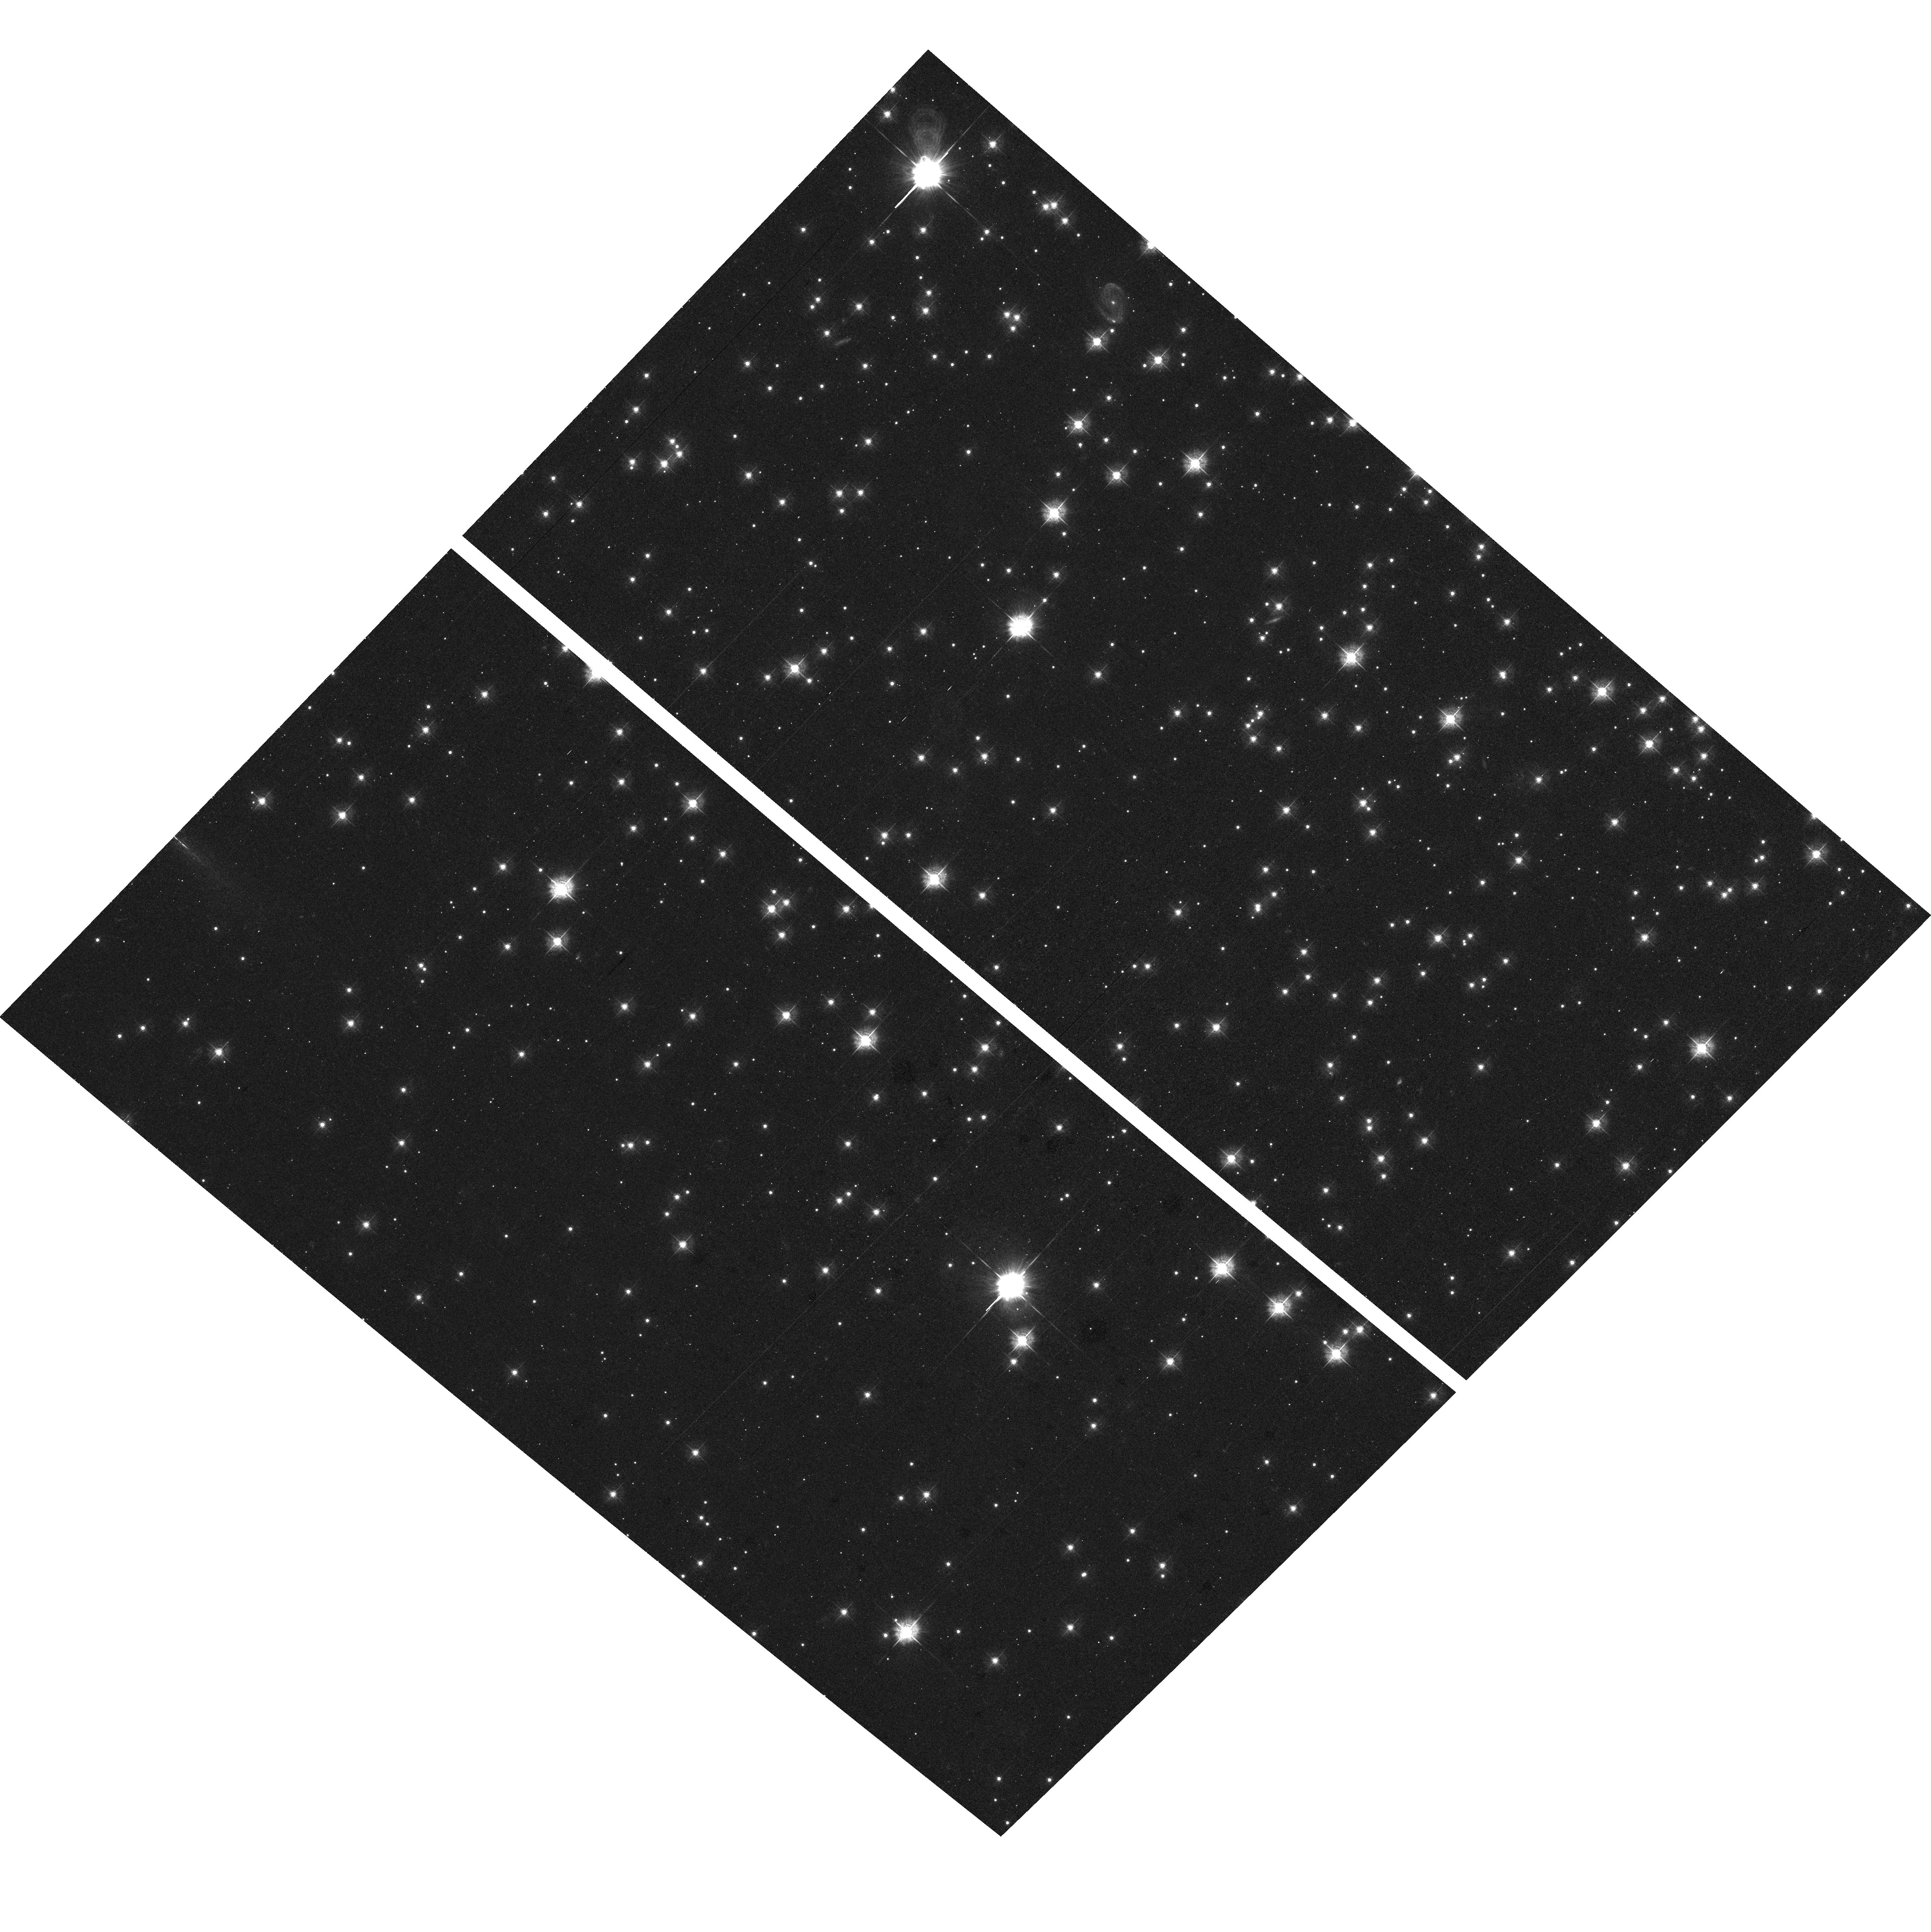
Target: field at RA 290.209°, Dec 37.782°
Instrument: ACS/WFC
Filter: F435W
Exposure: 20 min
Observation ID: hst_9974_21_acs_wfc_f435w_j8qy21

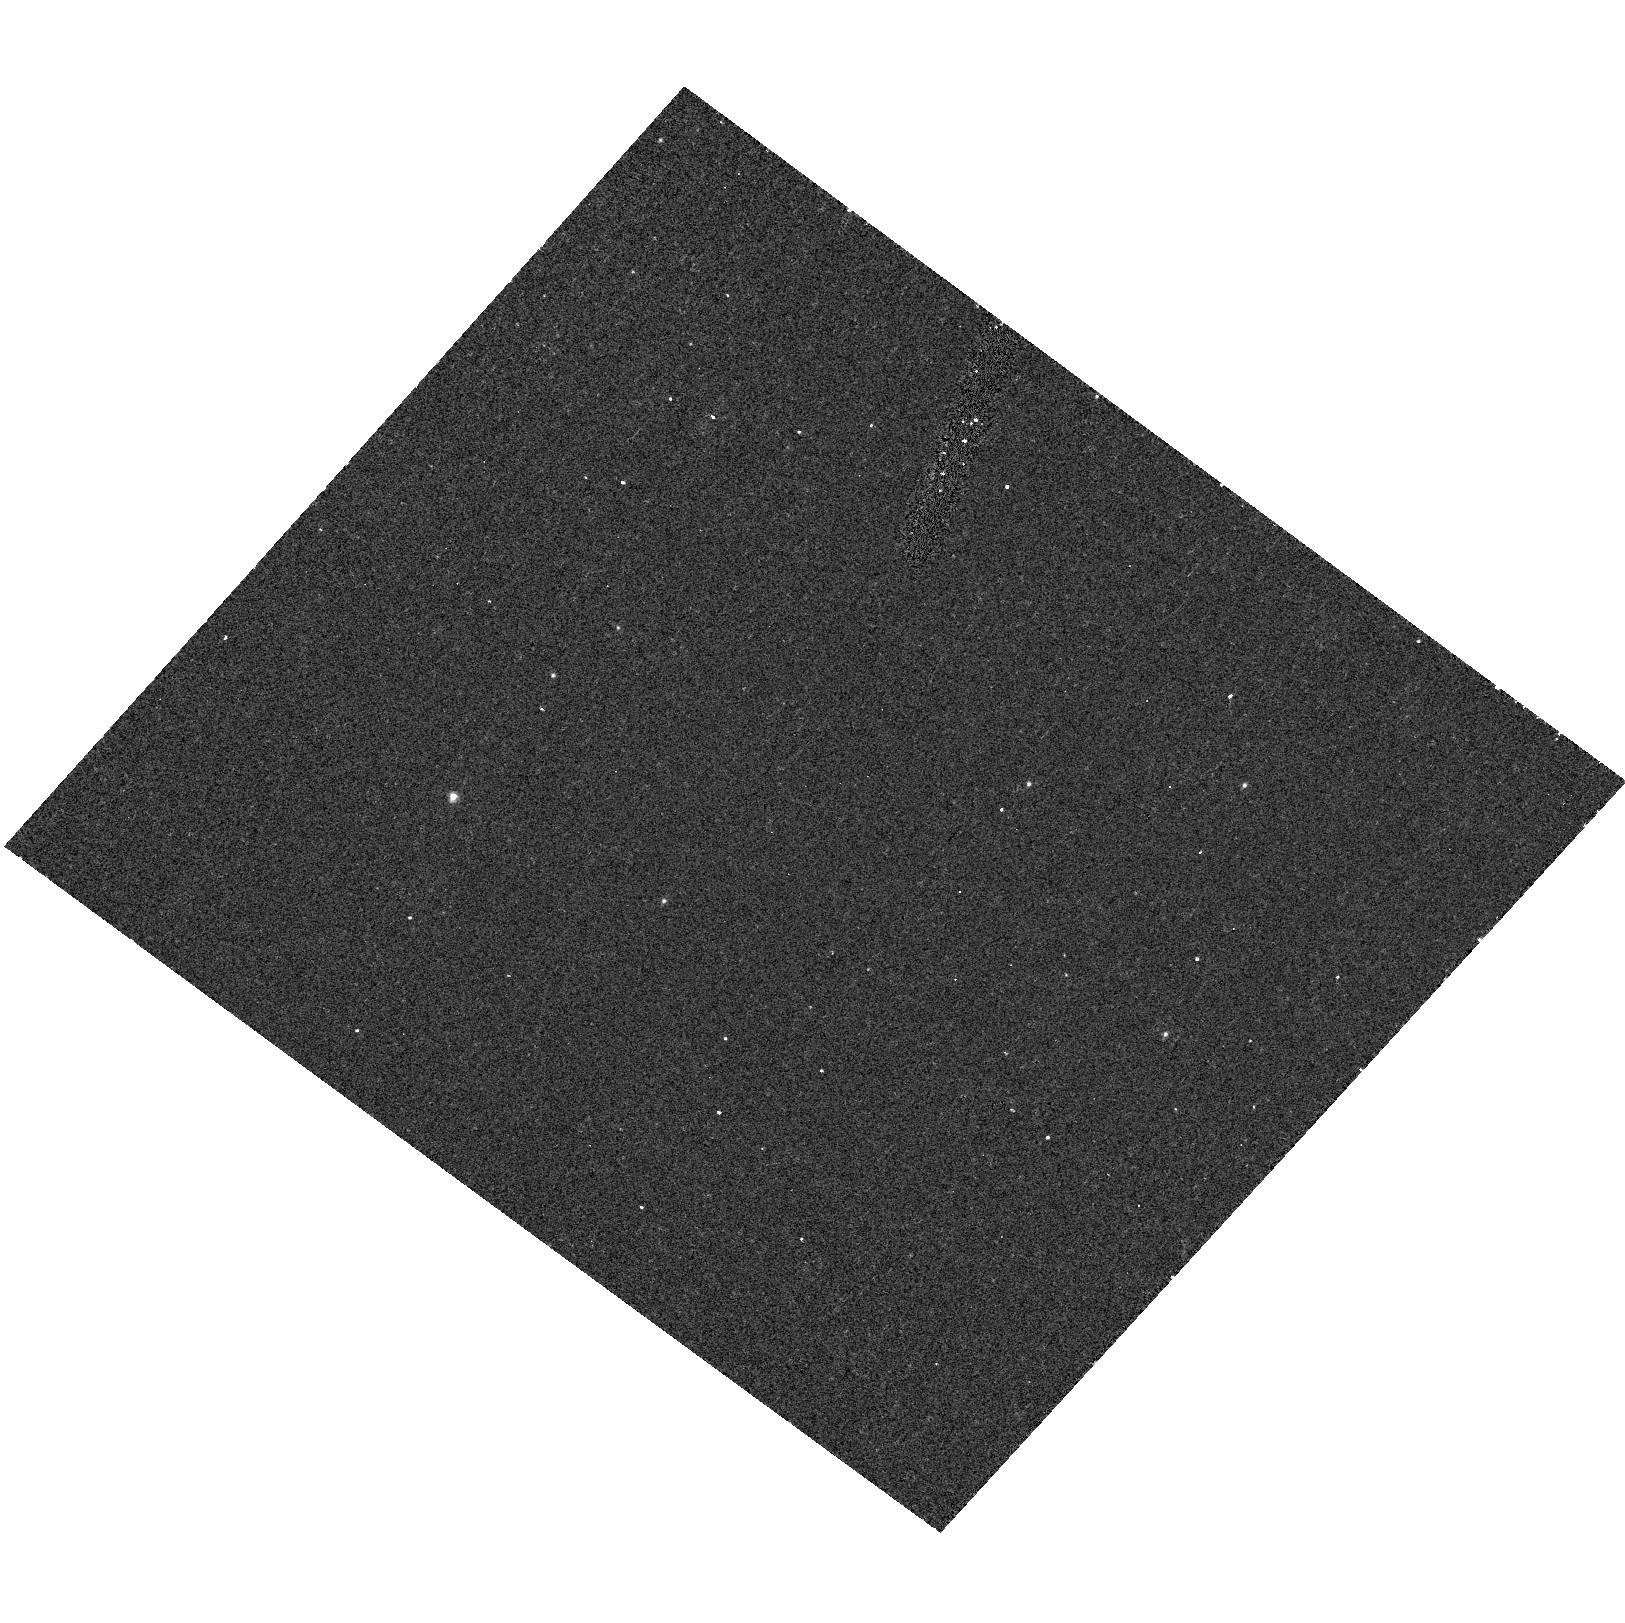
Target: NGC6791-KR7601-CEN
Instrument: ACS/HRC
Filter: F250W
Exposure: 12 min
Observation ID: hst_9974_21_acs_hrc_f250w_j8qy21

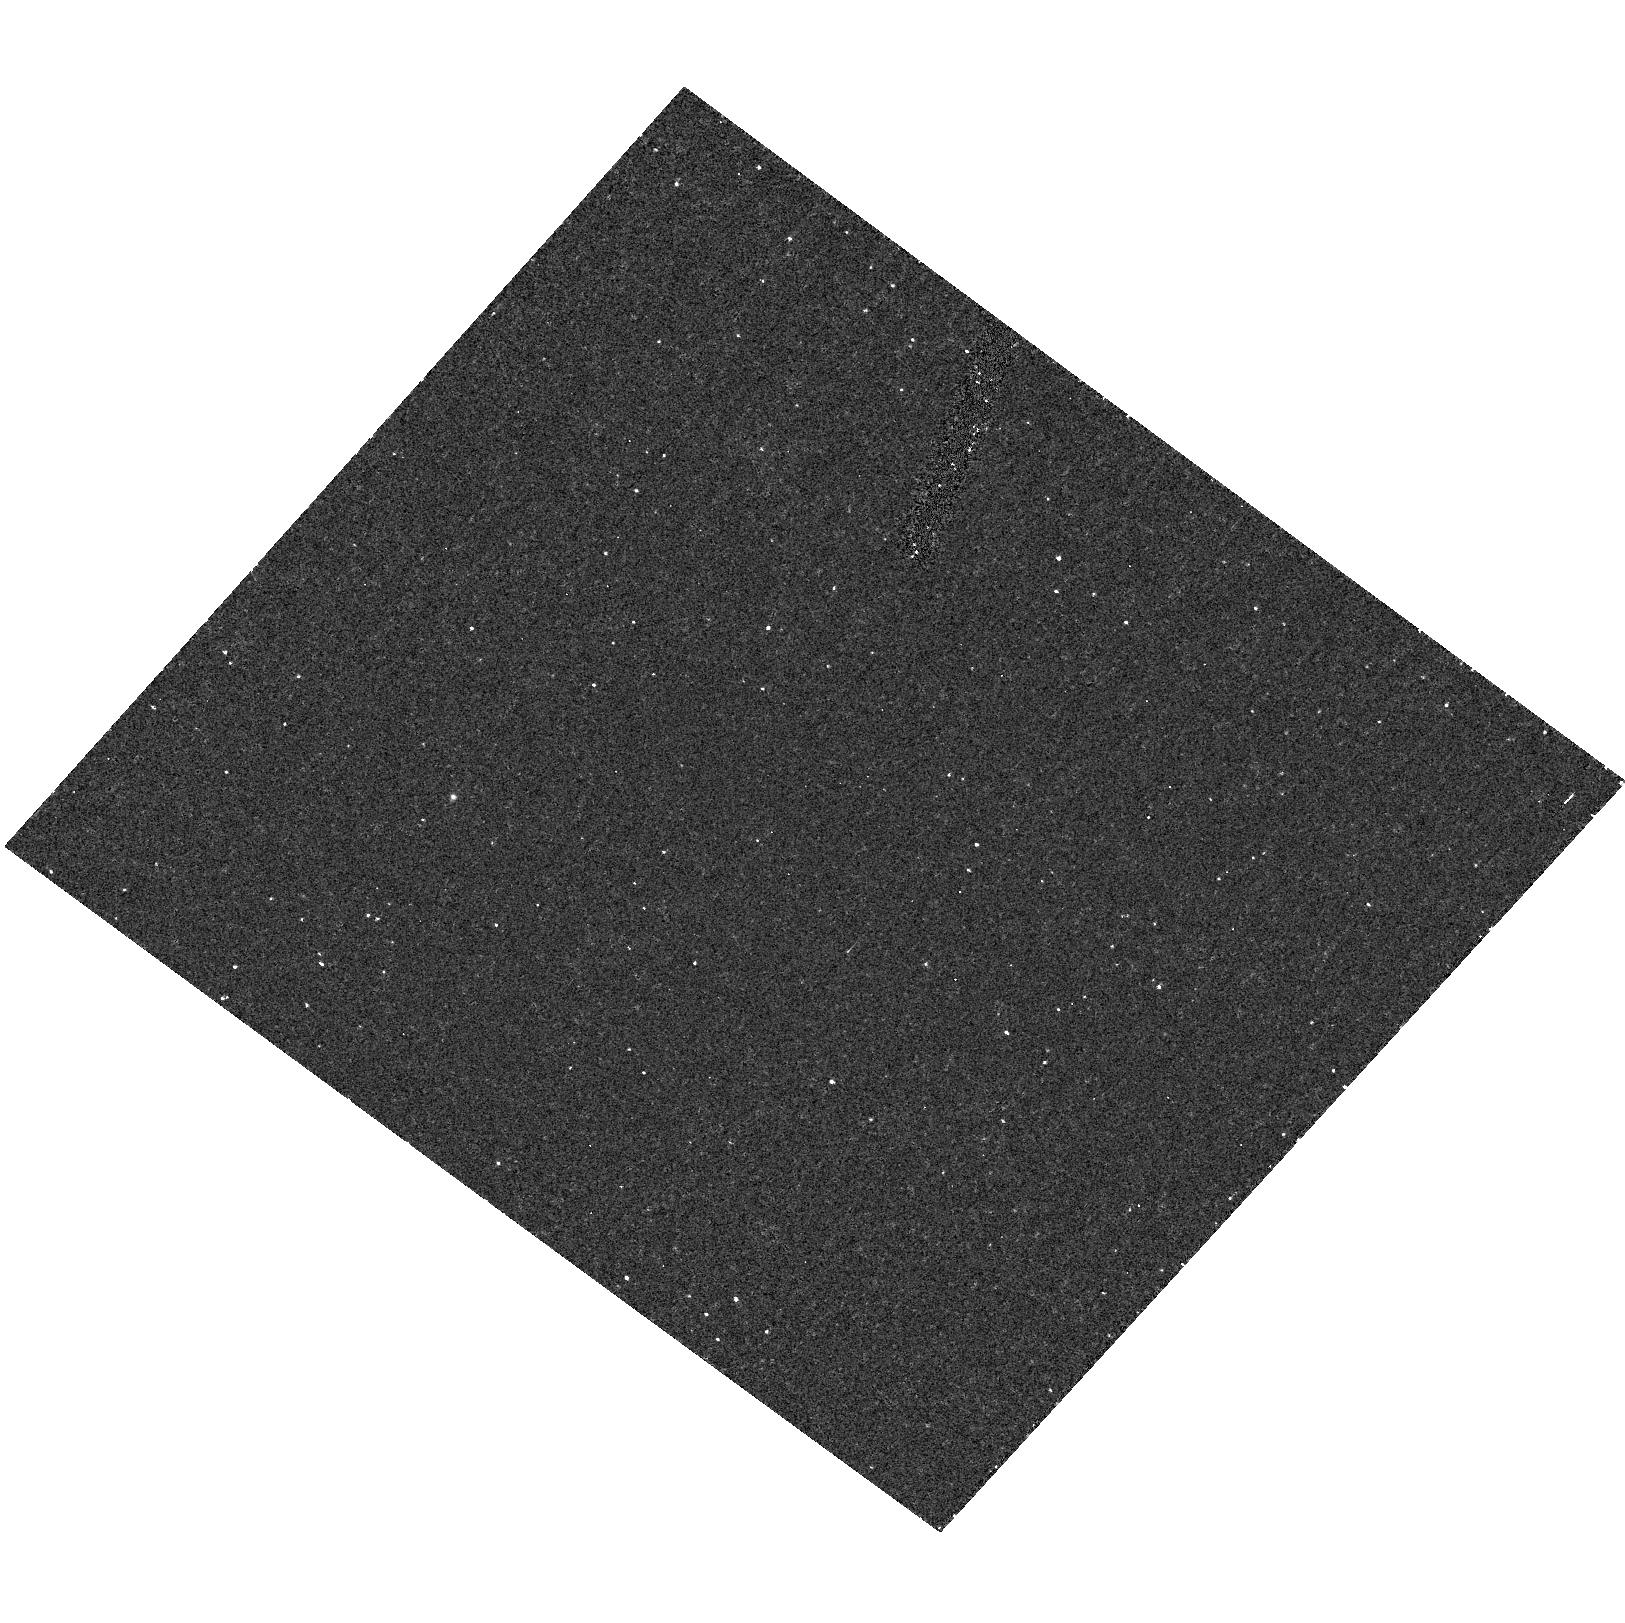
Target: NGC6791-KR7601-CEN
Instrument: ACS/HRC
Filter: F220W
Exposure: 24 min
Observation ID: hst_9974_21_acs_hrc_f220w_j8qy21

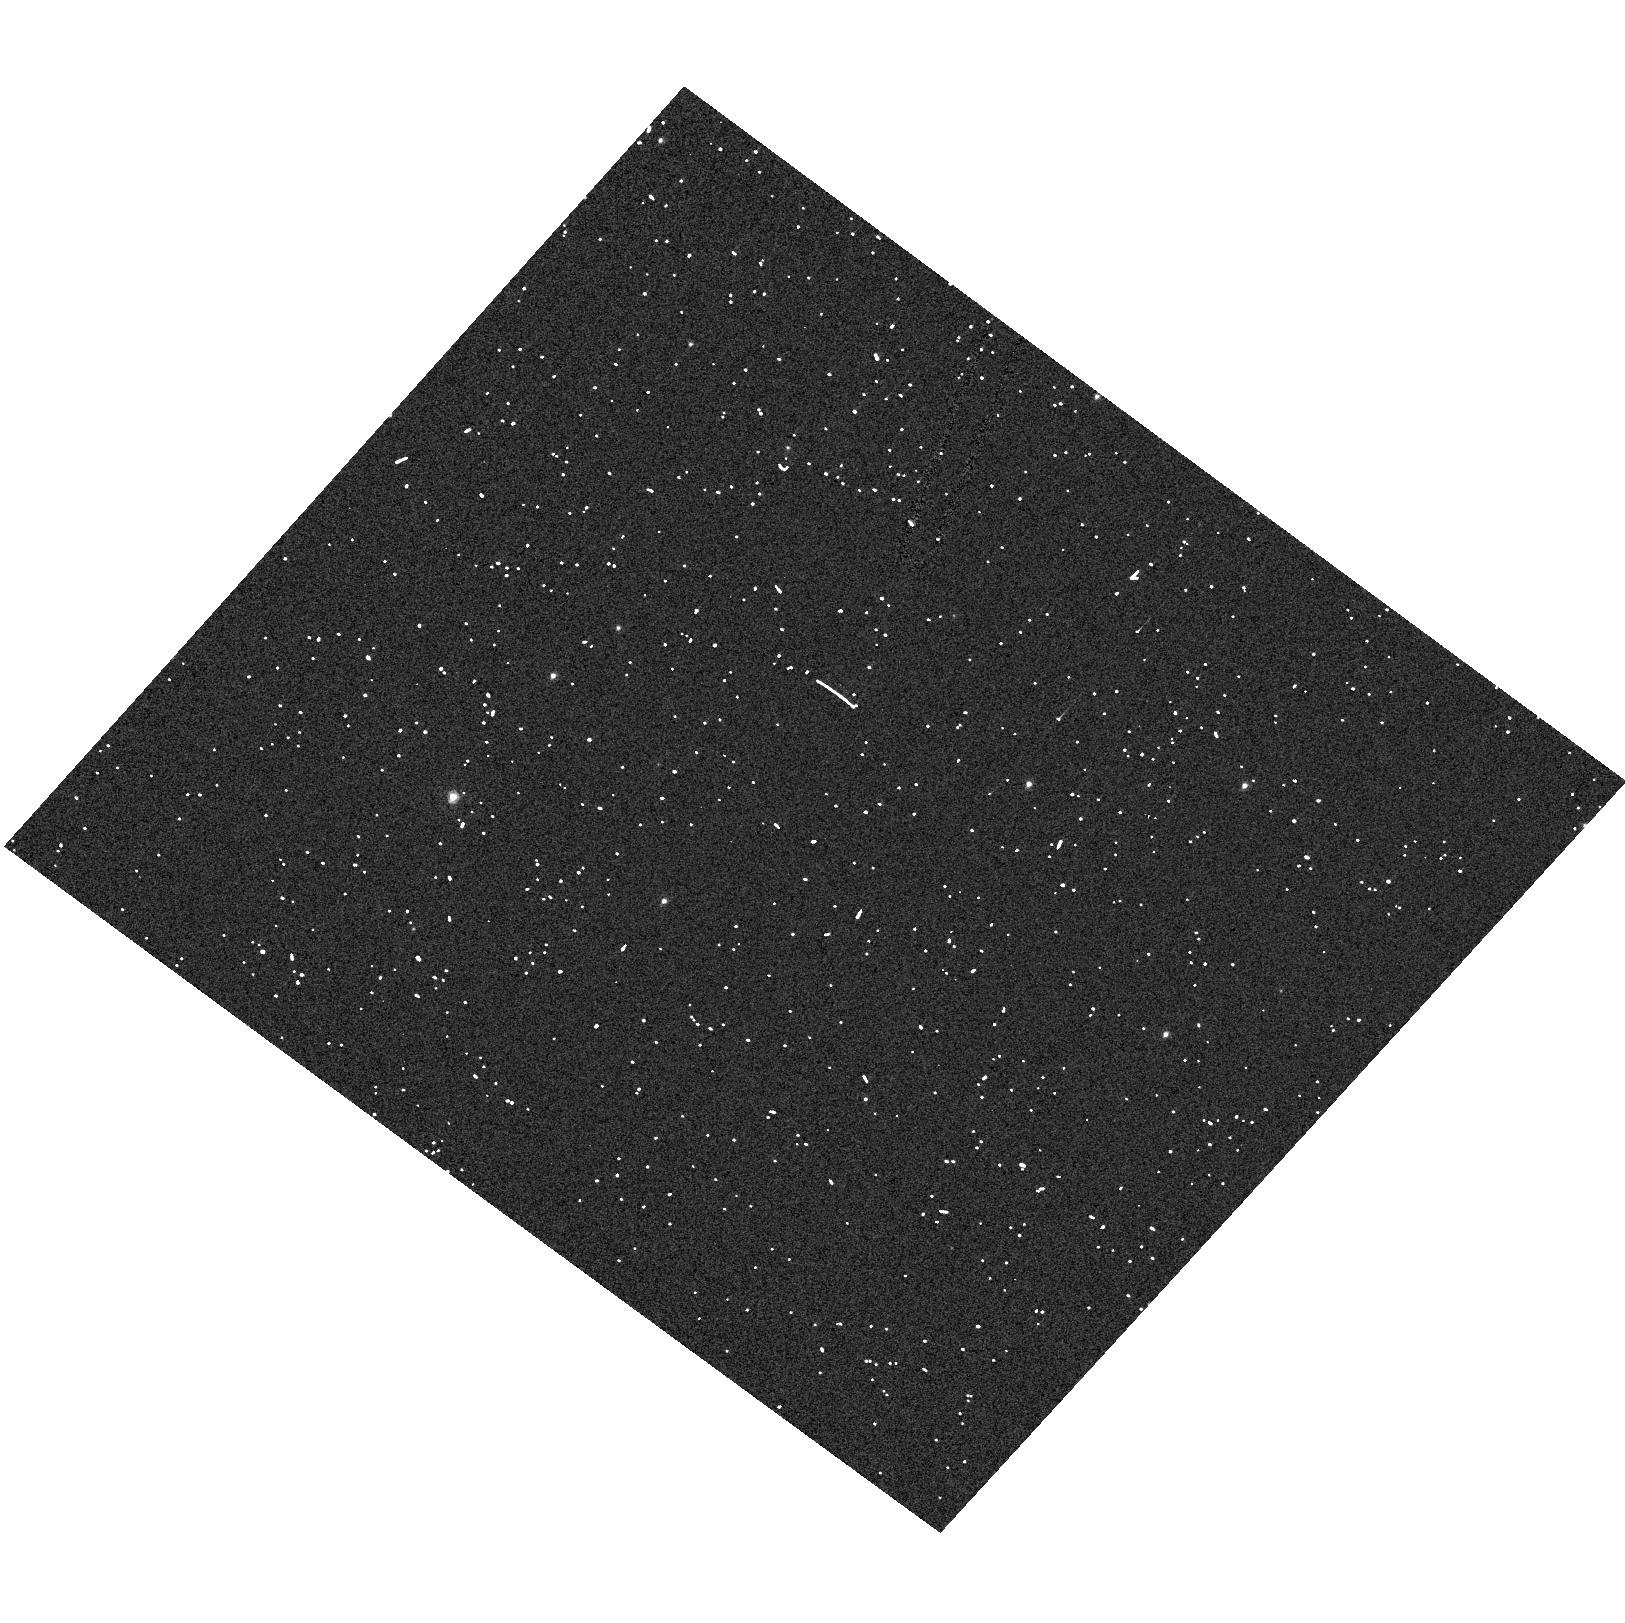
Target: NGC6791-KR7601-CEN
Instrument: ACS/HRC
Filter: F330W
Exposure: 2 min
Observation ID: hst_9974_21_acs_hrc_f330w_j8qy21

Mid-Ultraviolet Spectral Templates for Old Stellar Systems (PI: Peterson, Ruth C.)

We propose a three-year program to provide both observational and theoretical mid-ultraviolet (2300A -- 3100A) spectral templates for interpreting the age and metallicity of globular clusters and elliptical galaxies from spectra of their integrated light. The mid-UV is the region most directly influenced by stellar age, and is observed directly in optical and infrared studies of high-redshift quiescent systems. The reliability of age and metallicity determinations remains questionable until non-solar metallicities and abundance ratios are considered, and stars spanning the color-magnitude diagram are included, as we propose here. With archival HST STIS spectra we have improved the list of mid-UV atomic line parameters, then calculated spectra from first principles which match observed spectra of standard stars up to one- fourth solar metallicity. We will extend both observations and calculations to stars of solar metallicity and beyond, and to those in short-lived stages hotter than the main-sequence turnoff, stars not currently well-represented in empirical libraries. The necessary line-list improvements will come from new high-resolution mid-UV spectra of nine field stars. A key application of the results of this program will be to the old systems now being discovered as `Extremely Red Objects' at high redshifts. Reliable age-dating of these places constraints on the epoch when large structures first formed in the universe.